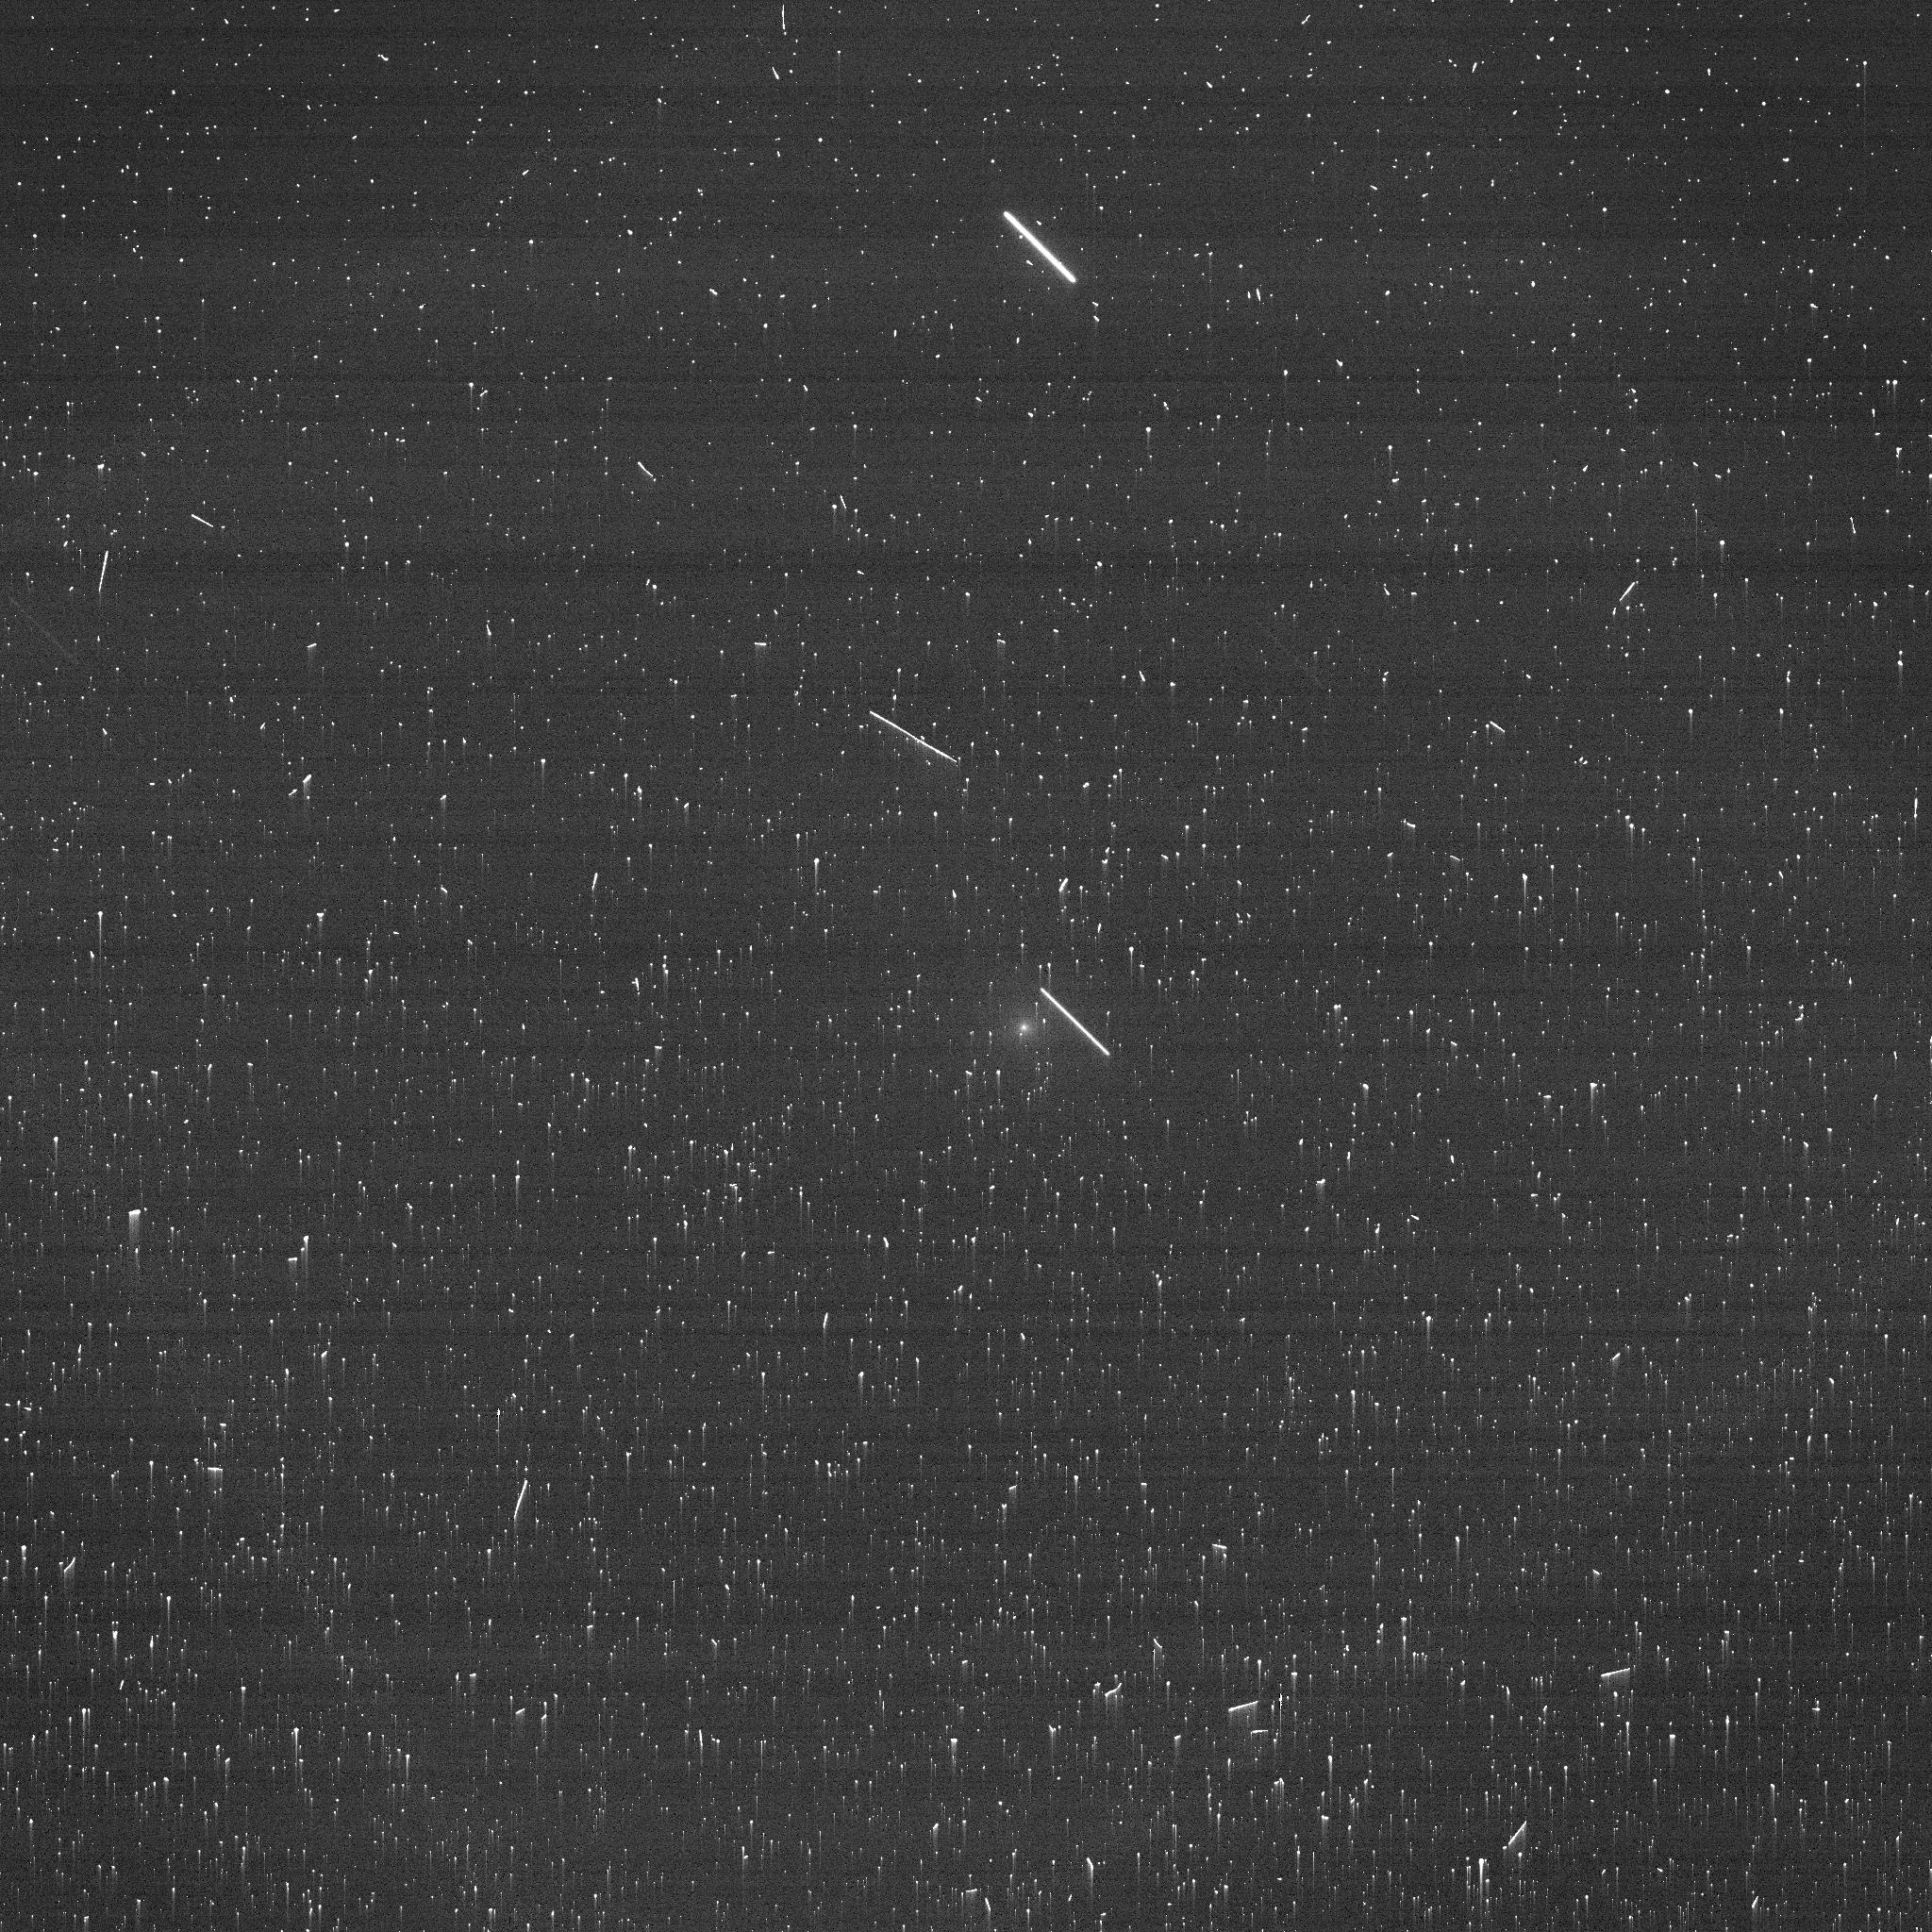
Target: BORISOV. Instrument: ACS/WFC. Filter: F475W. Exposure: 2 min. Observation ID: je7m01exq

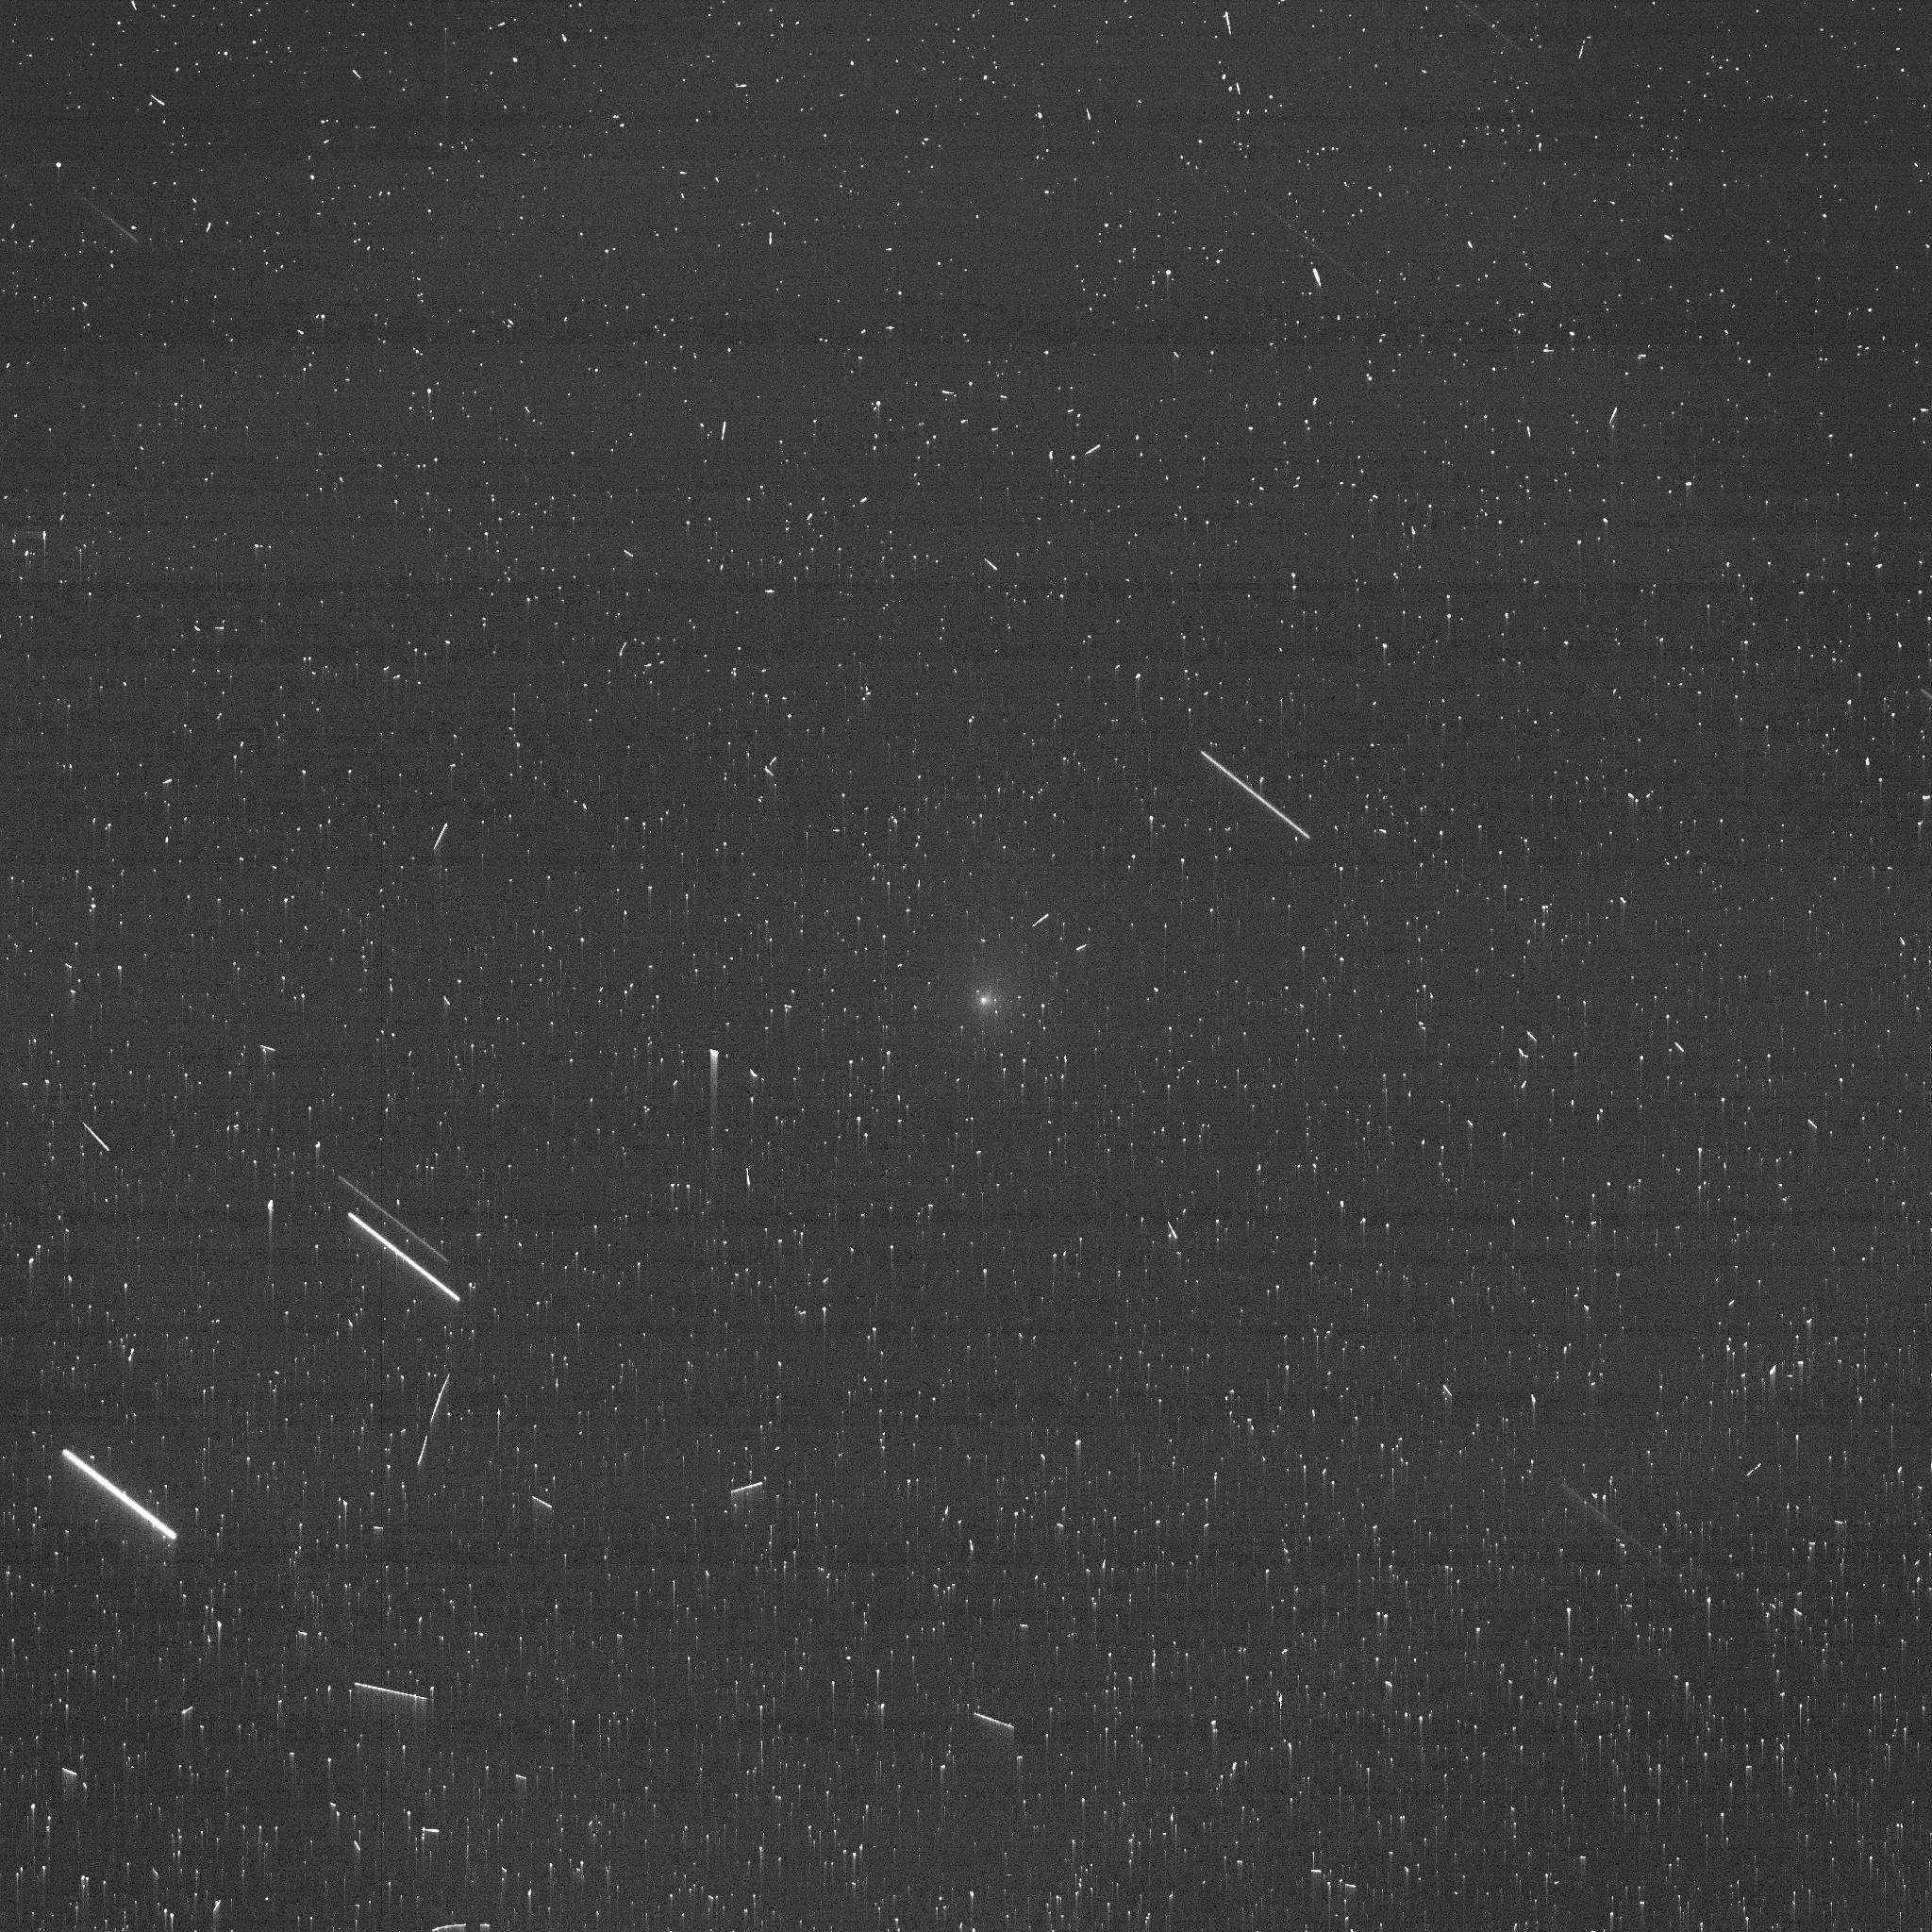
Target: BORISOV-VISIT4-5. Instrument: ACS/WFC. Filter: F475W. Exposure: 4 min. Observation ID: je7m04exq

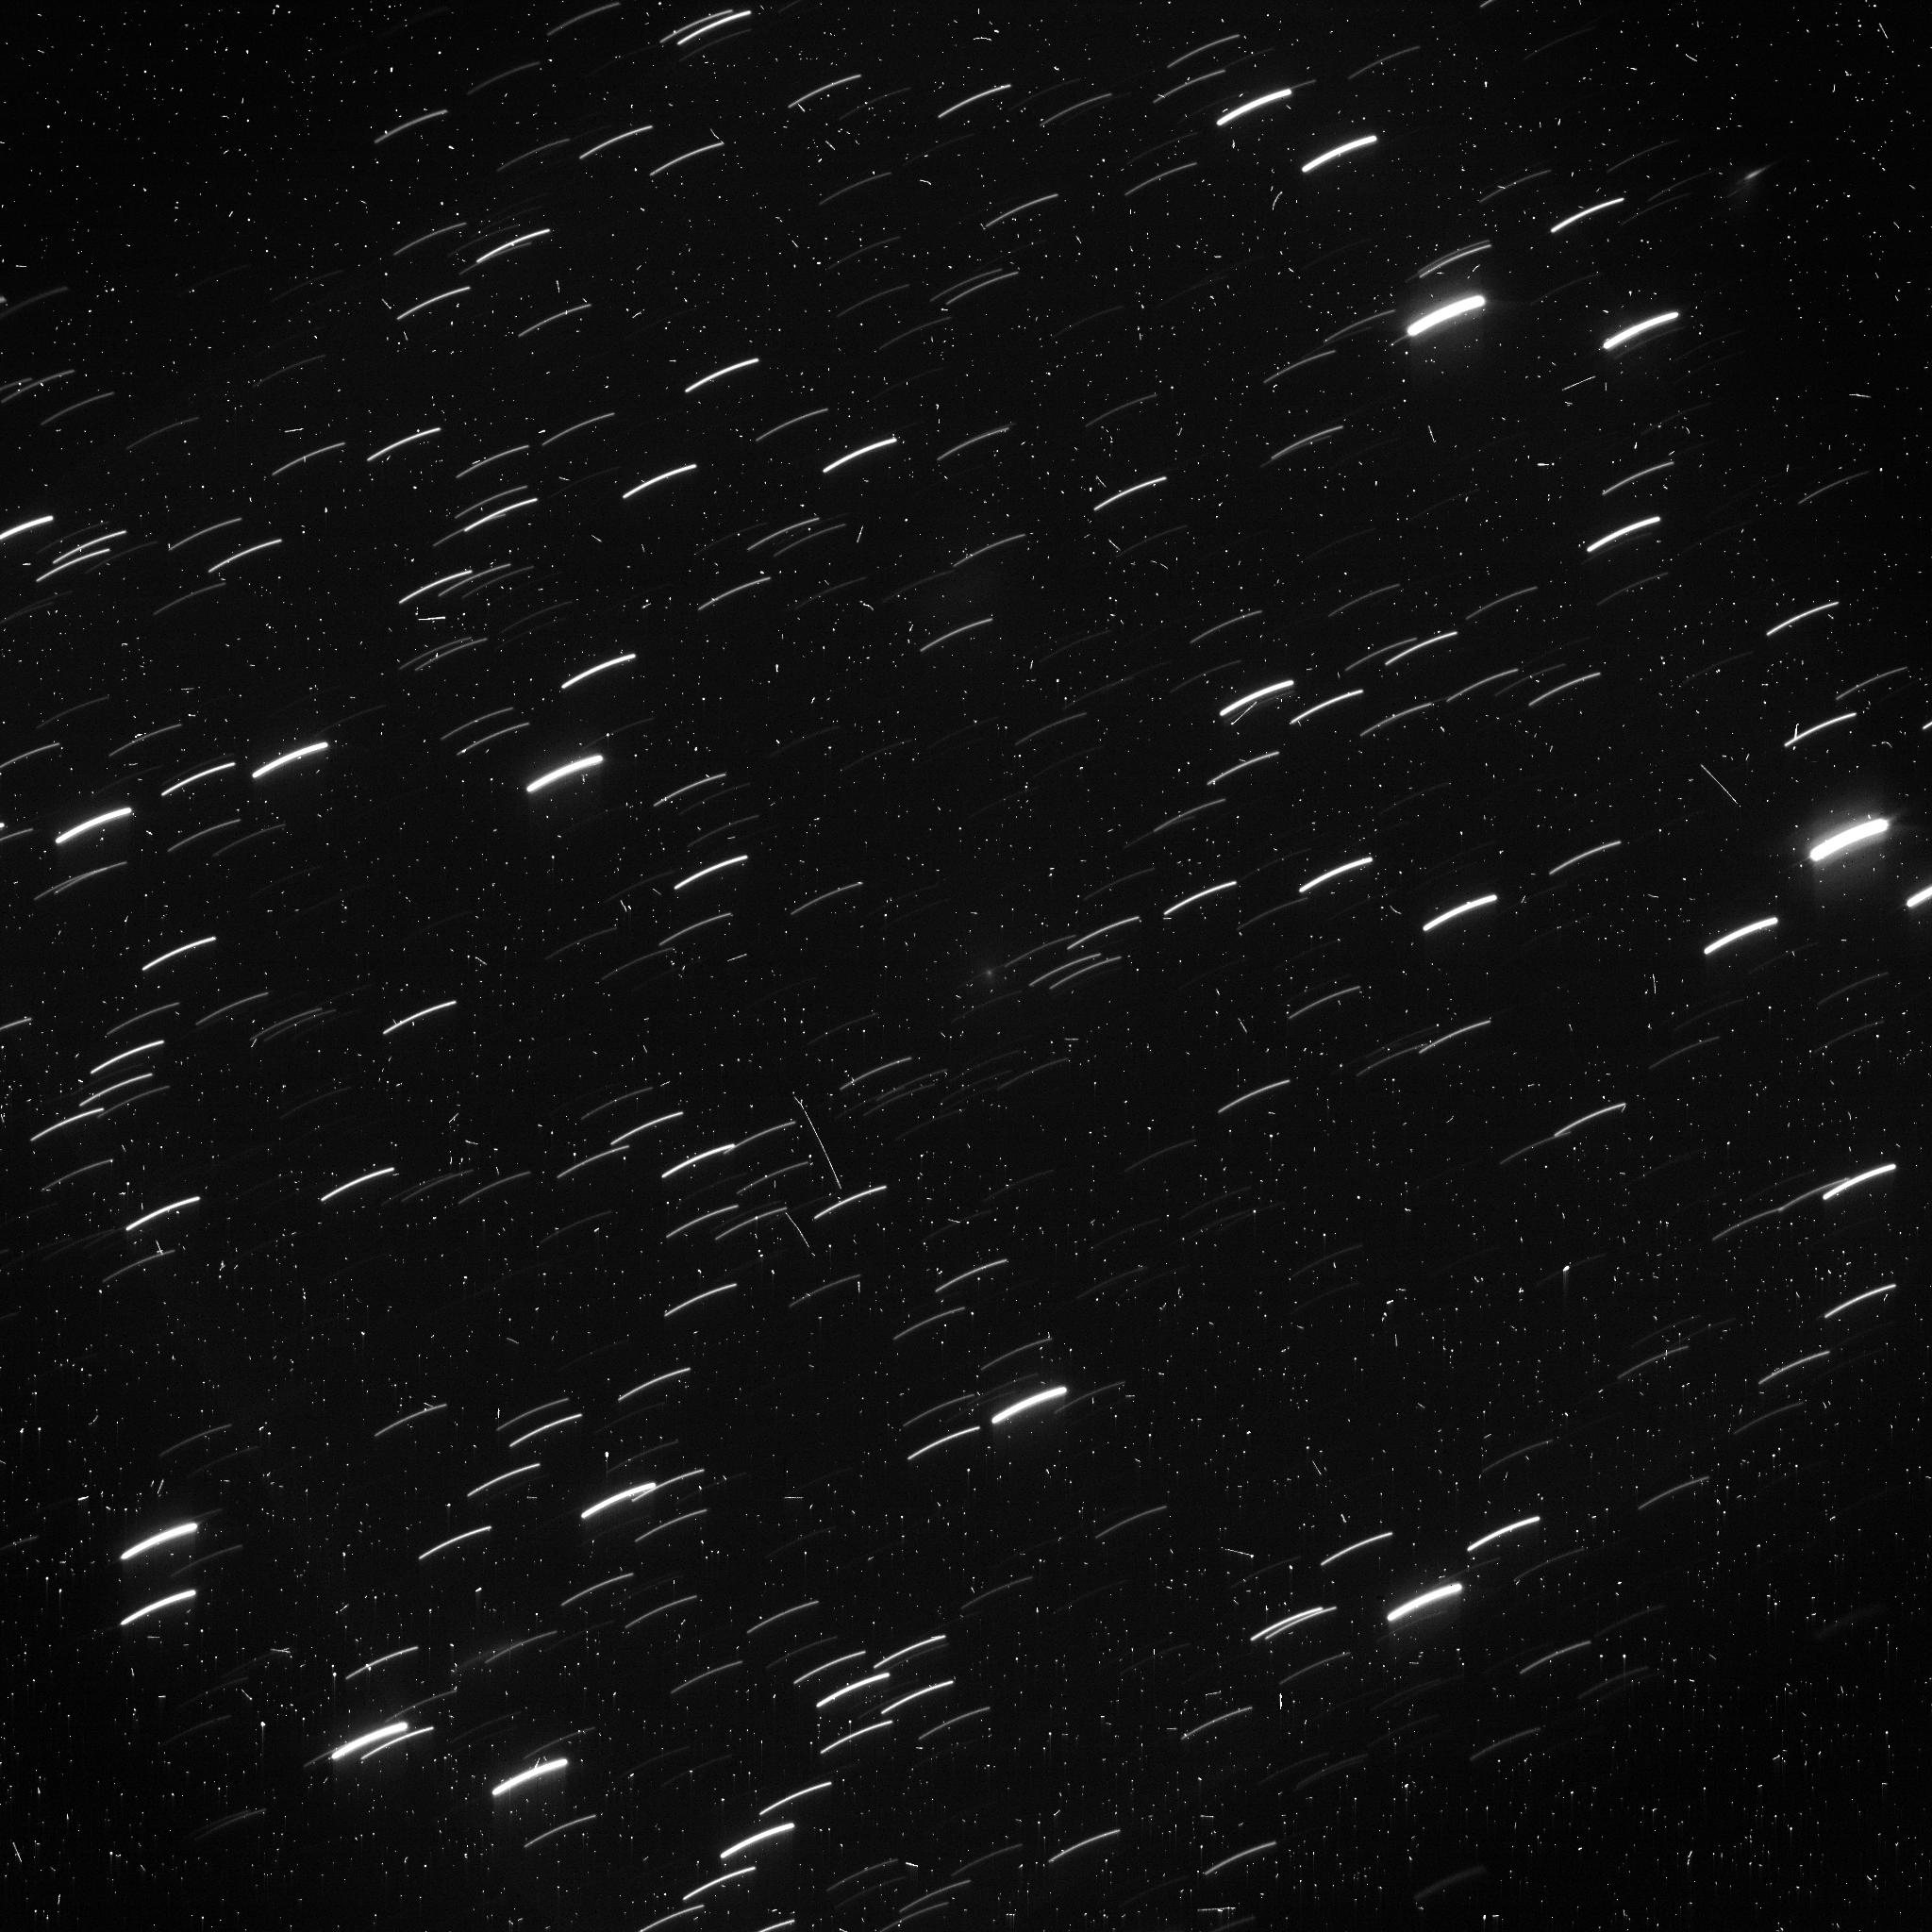
Target: BORISOV-VISIT9-OFFSET. Instrument: ACS/WFC. Filter: F606W. Exposure: 12 min. Observation ID: je7m10gwq

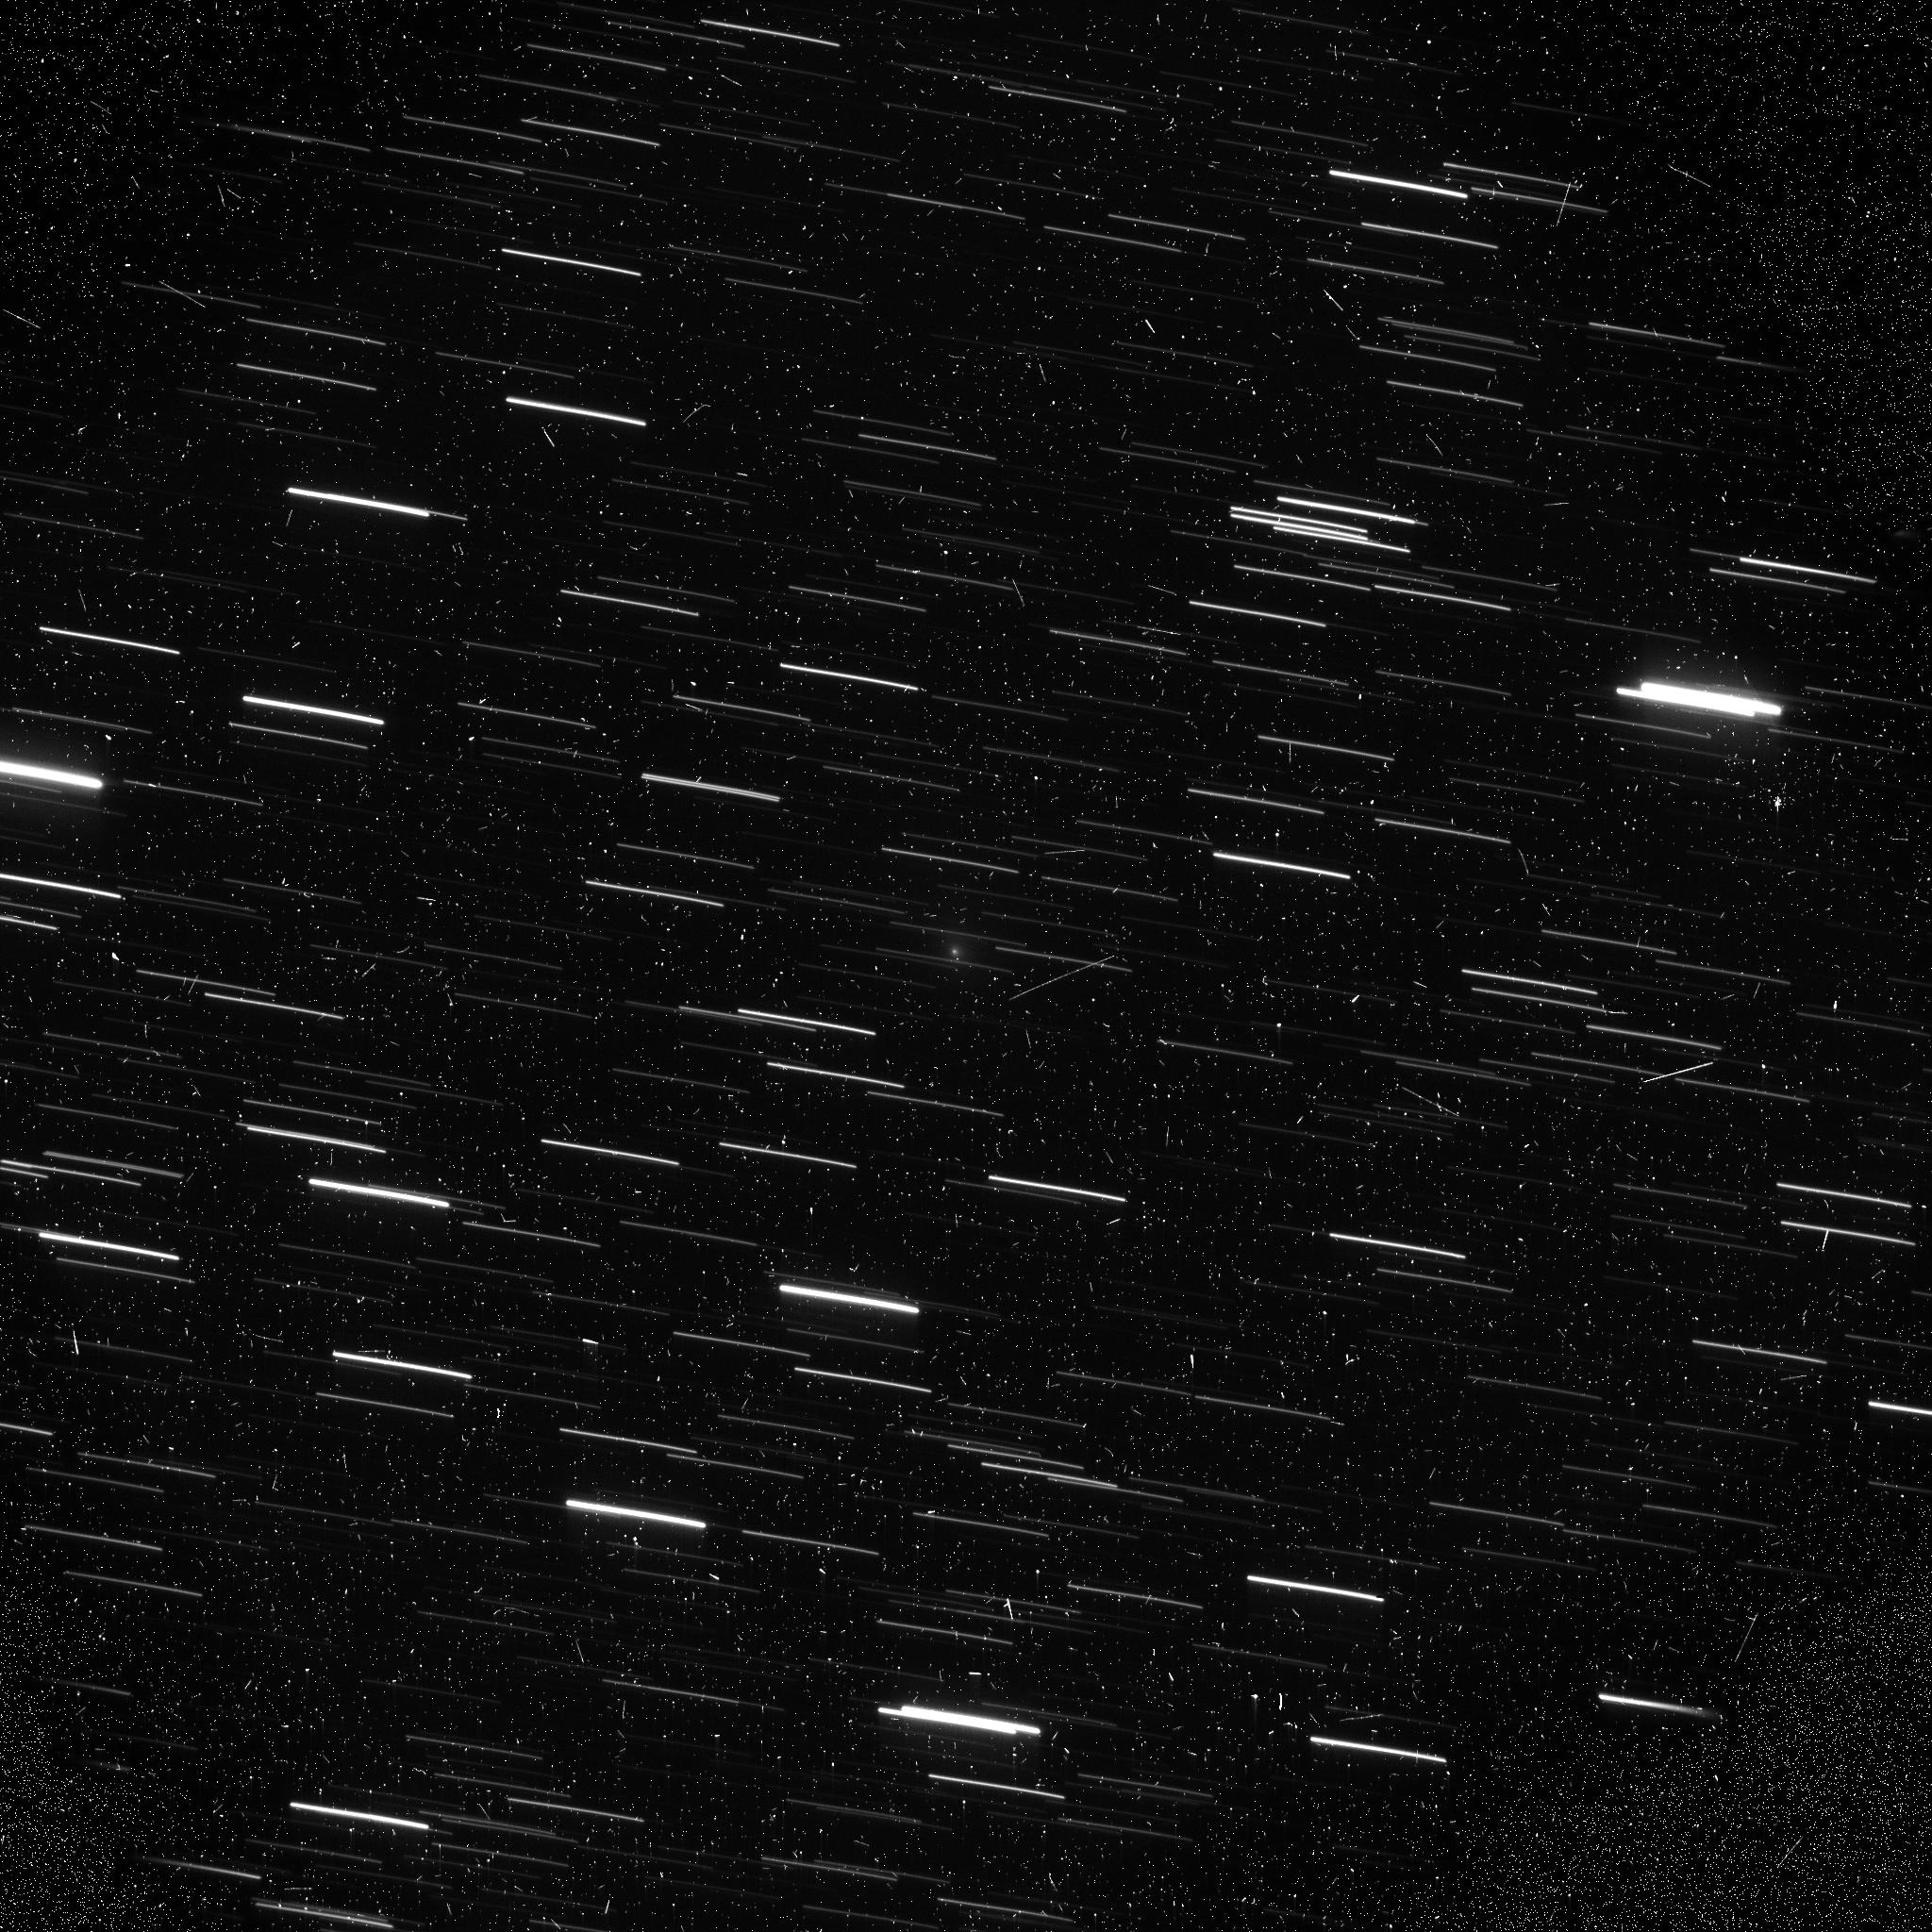
Target: BORISOV-VISIT7. Instrument: ACS/WFC. Filter: F606W. Exposure: 12 min. Observation ID: je7m07giq

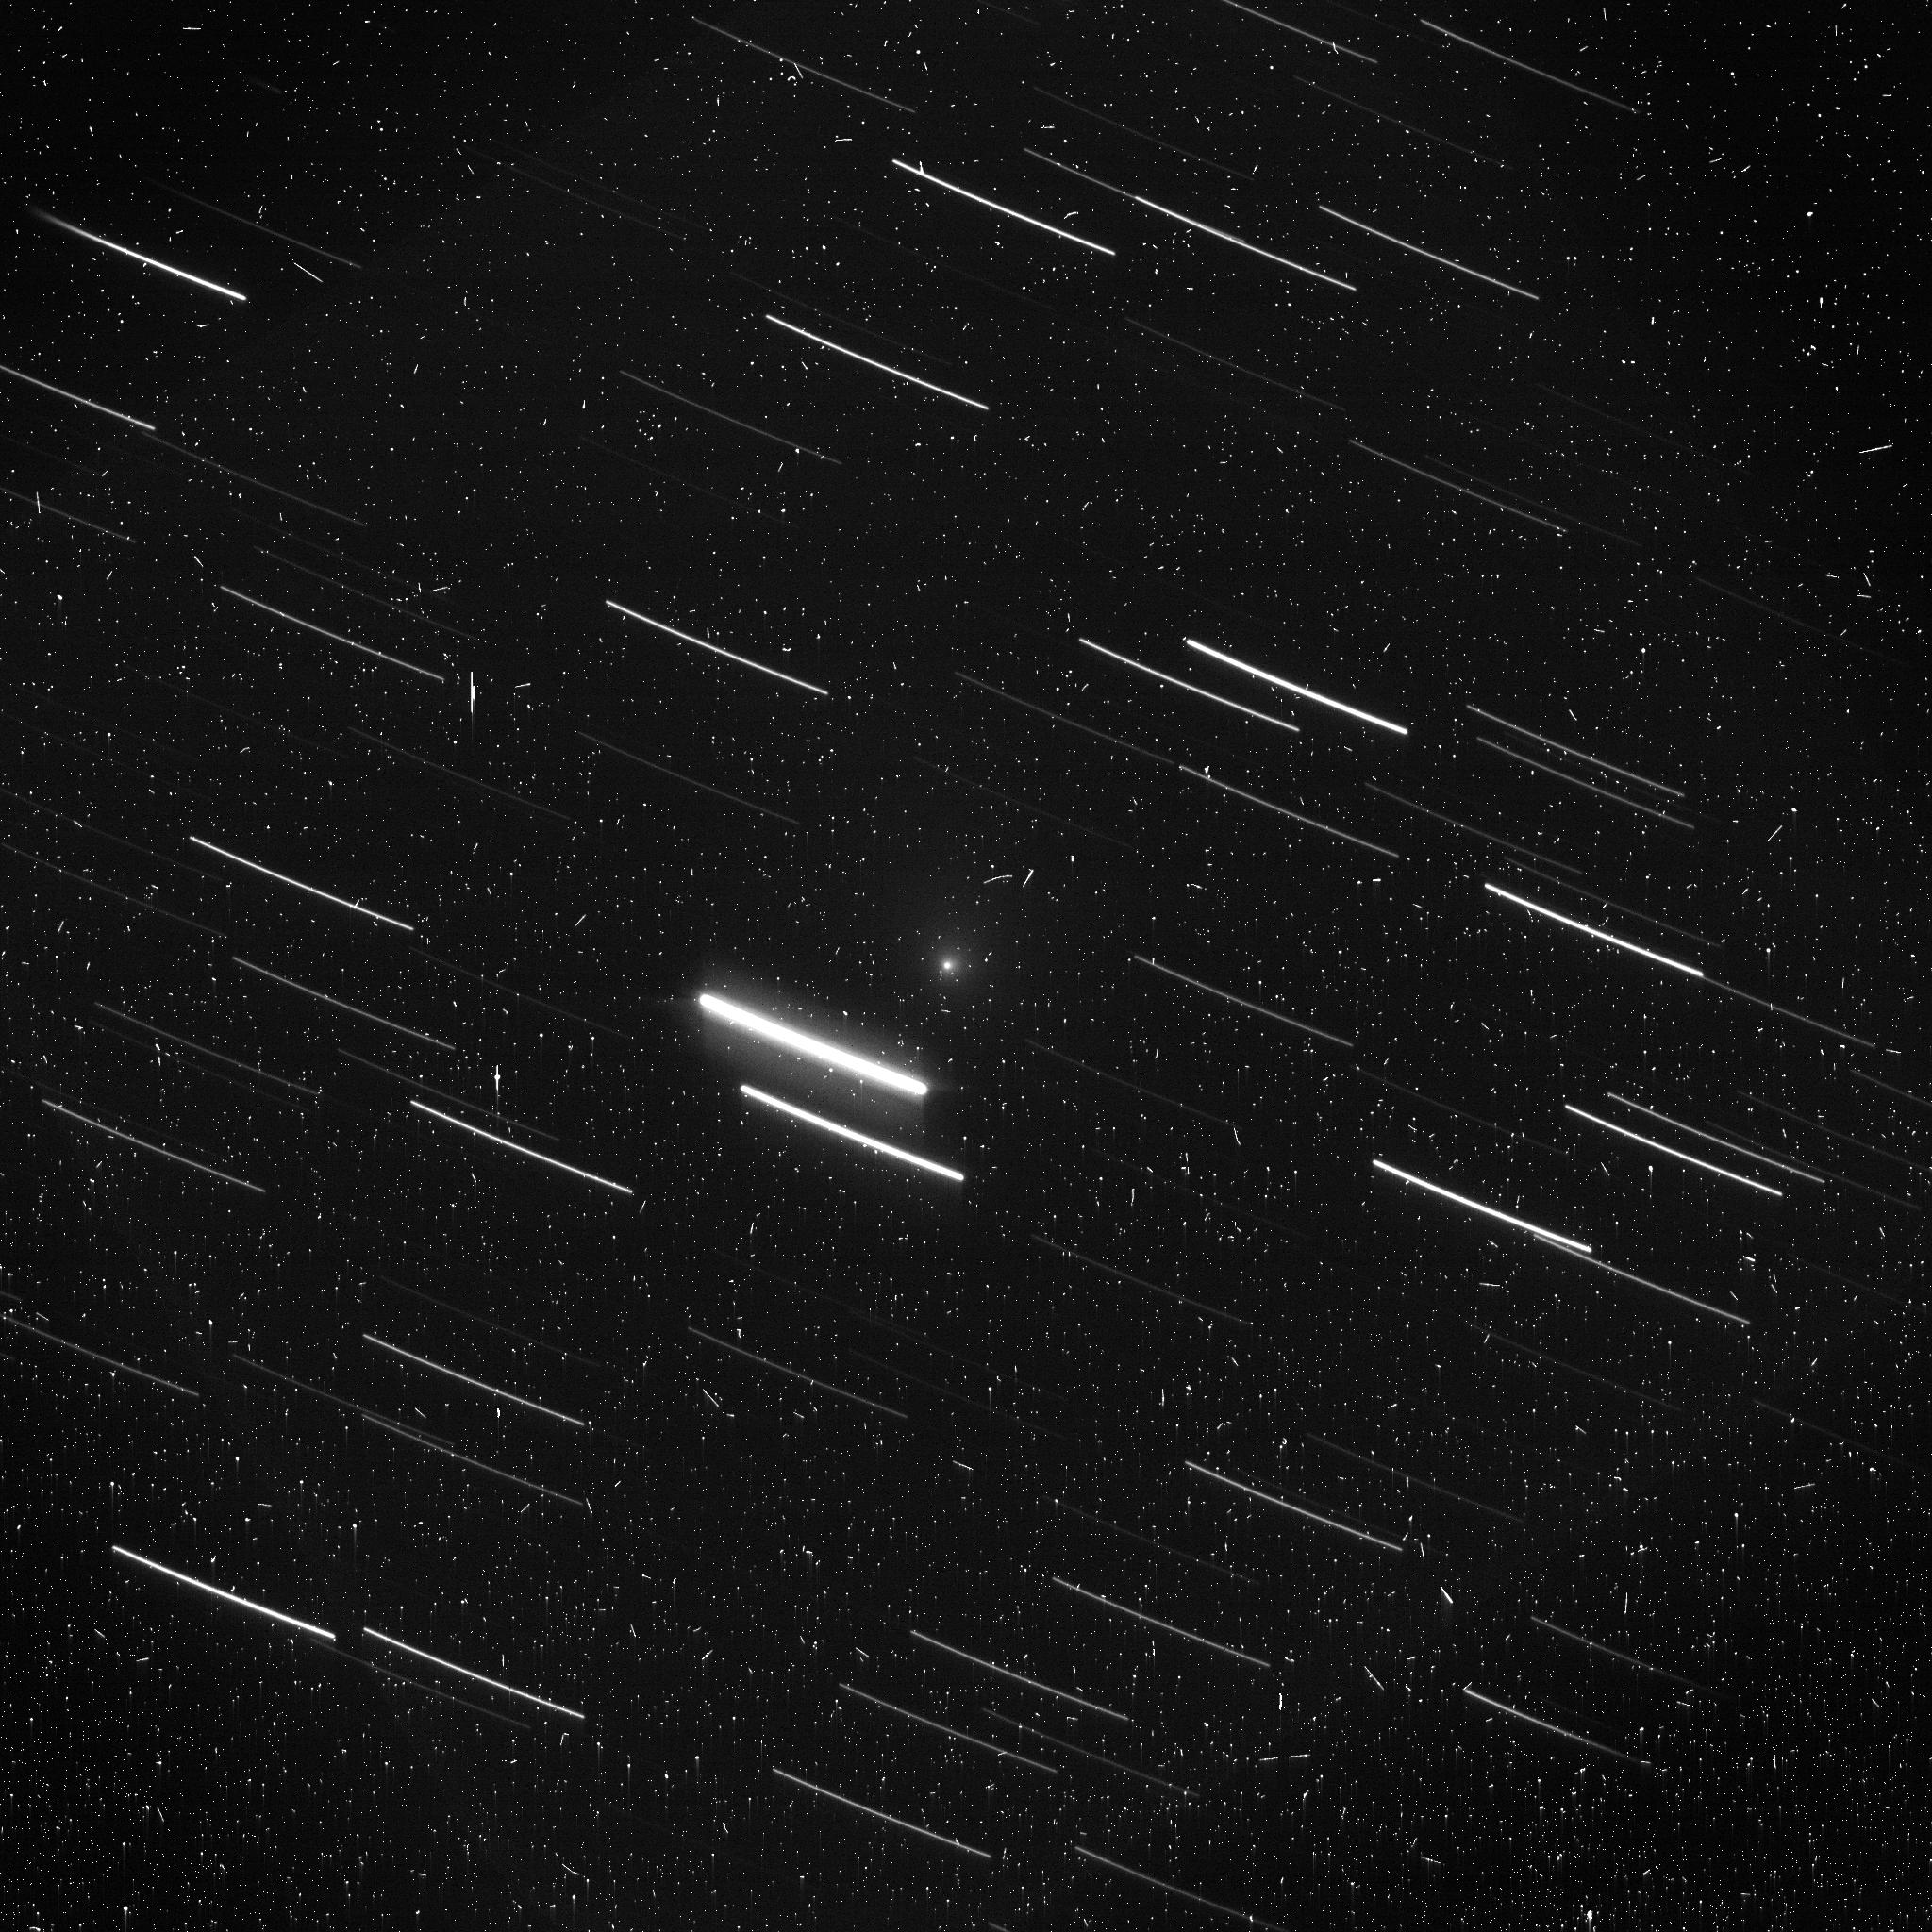
Target: BORISOV-VISIT6. Instrument: ACS/WFC. Filter: F606W. Exposure: 10 min. Observation ID: je7m06ihq

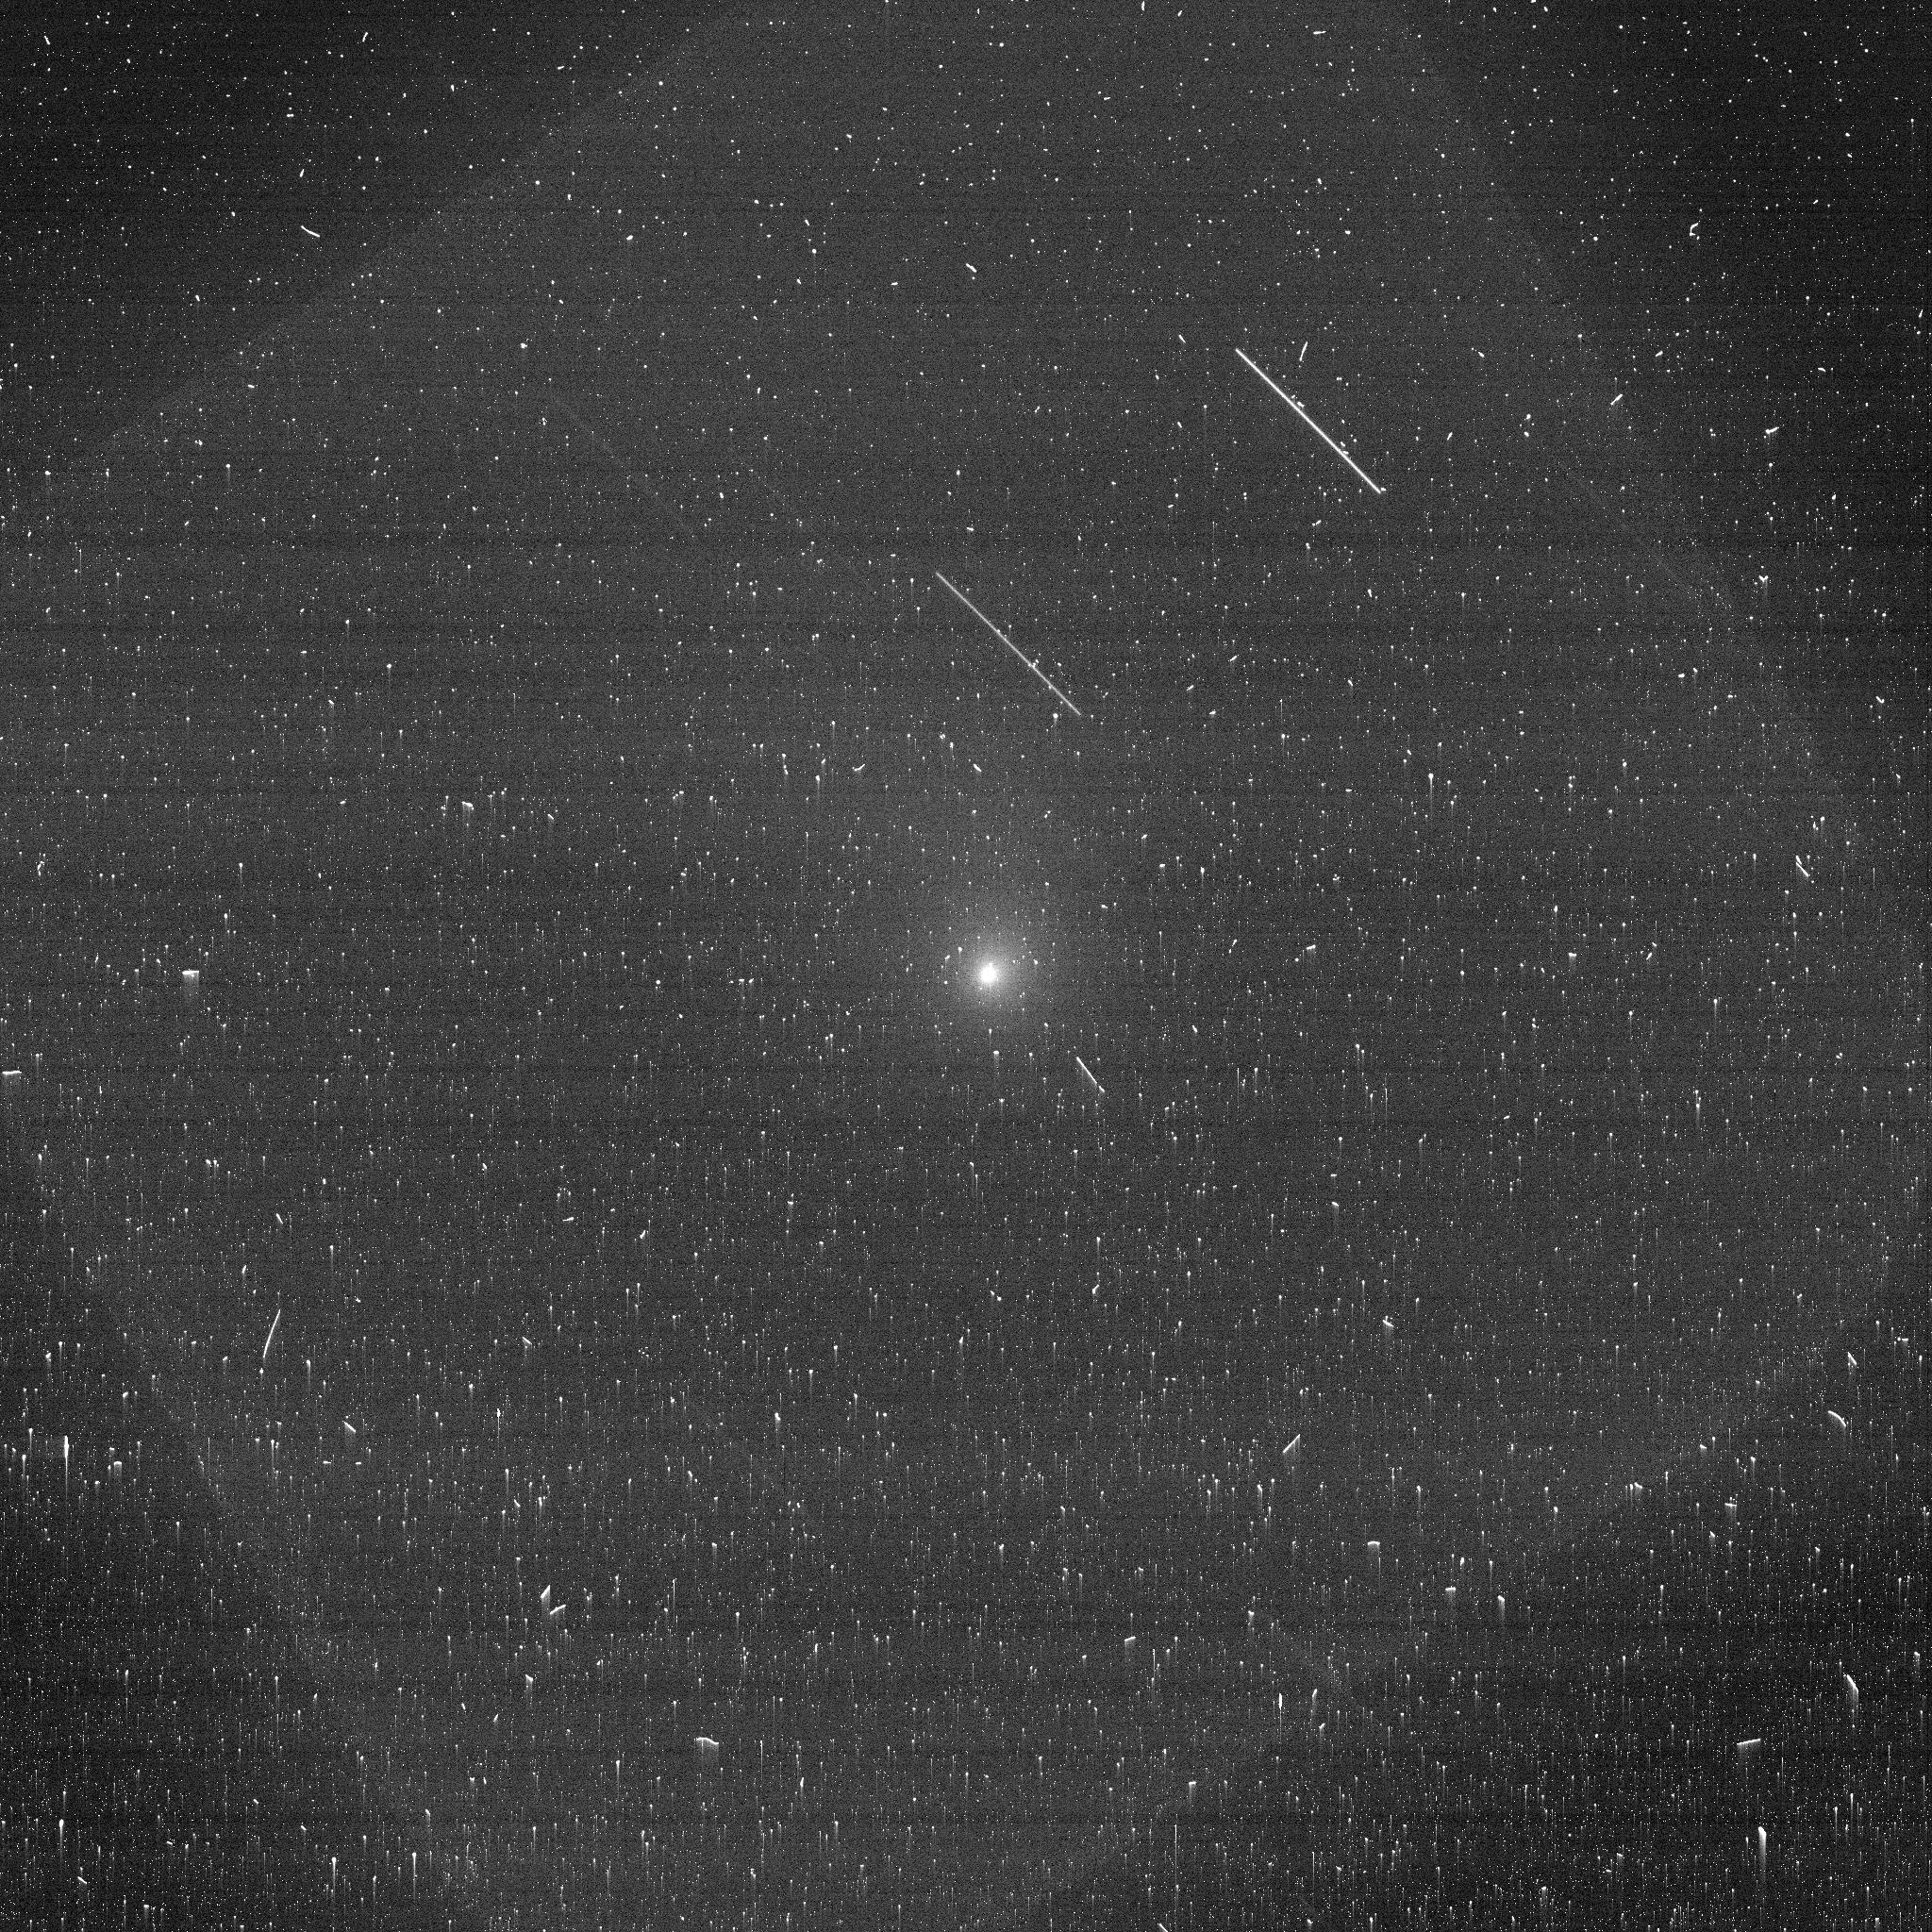
Target: BORISOV-VISIT3. Instrument: ACS/WFC. Filter: F606W. Exposure: 4 min. Observation ID: je7m03awq

Polarimetry of New Interstellar Comet 2I/Borisov (PI: Zhang, Qicheng)

2I/Borisov is the first comet discovered in the solar system identified to be of likely extrasolar origin, and provides an exceptionally rare opportunity to characterize the material properties of a planetesimal from another planetary system. Its cometary activity coupled with its fortuitously nearby and well-timed trajectory, which presents phase angles as high as 28 deg, makes it a compelling target for detailed polarimetric characterization of its dust properties. High resolution imaging polarimetry has previously revealed varied polarized structures within the comas of solar system comets, including positively polarized jets and negatively polarized circumnucleus halos. Such features reflect spatial variation in their dust size and structure, and thus trace the material evolution of the dust under solar irradiation following their release from the nucleus. This project will use HST/ACS imaging polarimetry to spatially map the phase angle and wavelength dependence of dust polarization over 2I/Borisov's coma and inner tail. This data, together with advanced light scattering models, will provide a detailed qualitative and quantitative physical characterization of the dust from an interstellar comet. These results will enable a direct comparison with solar system comets previously characterized by similar methods, and more generally, a comparison between our solar system and its formation and evolutionary processes, with those of another planetary system. 2I/Borisov was discovered well after the HST Cycle 27 GO deadline, and the observing window will have closed before Cycle 28, thus requiring a Mid-Cycle proposal for these observations.